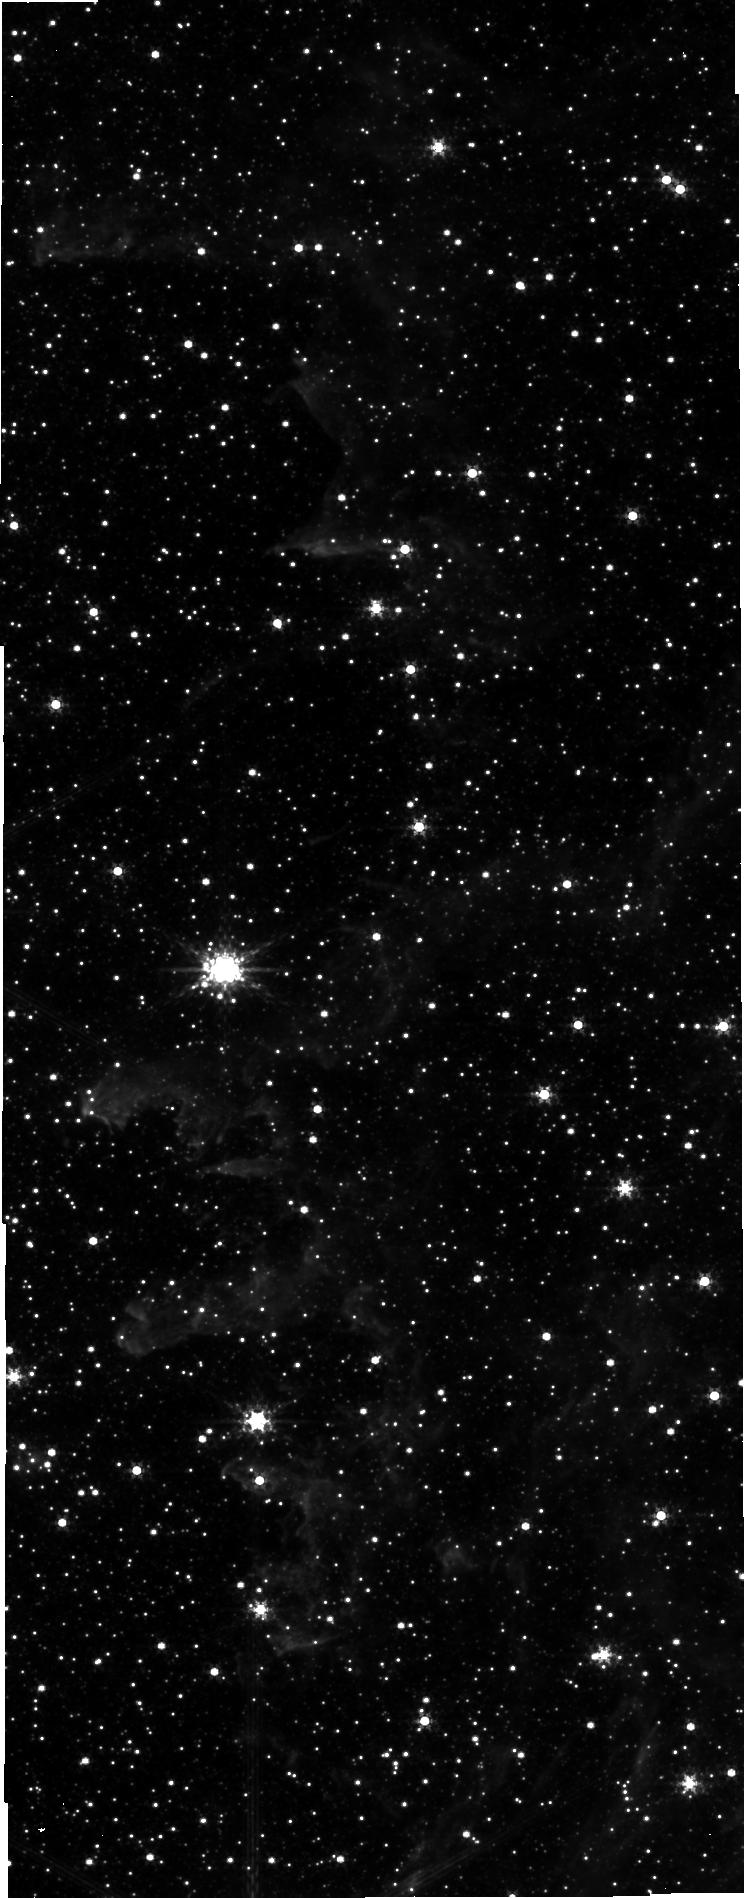
Target: SICKLE-NIR-POS. Instrument: NIRCAM. Filter: F335M. Exposure: 7 min. Observation ID: jw03958-o007_t005_nircam_clear-f335m-sub640

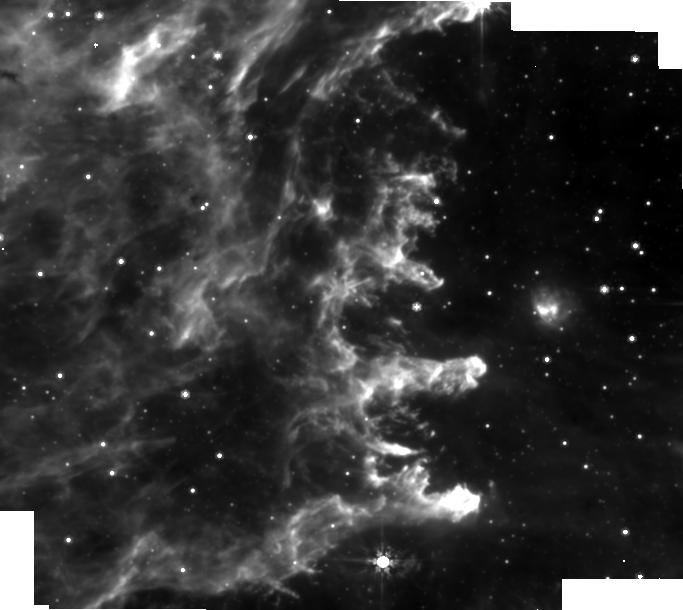
Target: SICKLE-MIRI-POS1. Instrument: MIRI. Filter: F770W. Exposure: 2 min. Observation ID: jw03958-o001_t001_miri_f770w-brightsky

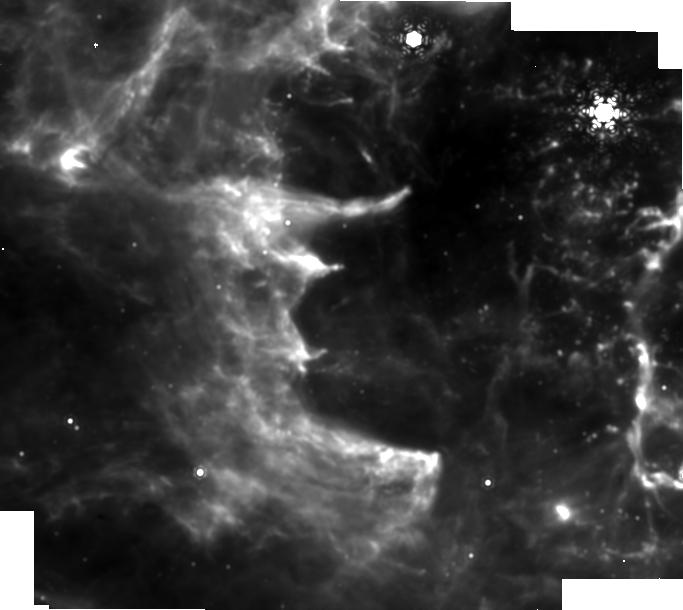
Target: SICKLE-MIRI-POS2. Instrument: MIRI. Filter: F1130W. Exposure: 2 min. Observation ID: jw03958-o002_t002_miri_f1130w-brightsky

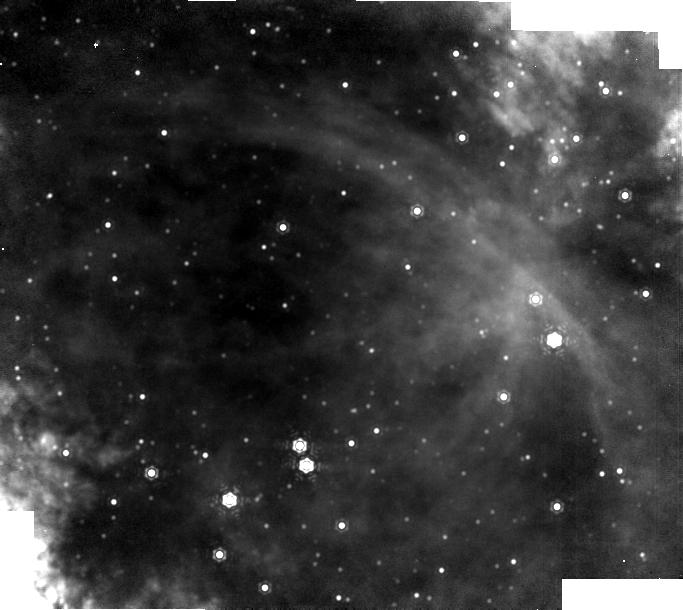
Target: SICKLE-MIR-BACKGROUND. Instrument: MIRI. Filter: F1130W. Exposure: 2 min. Observation ID: jw03958-o003_t003_miri_f1130w-brightsky

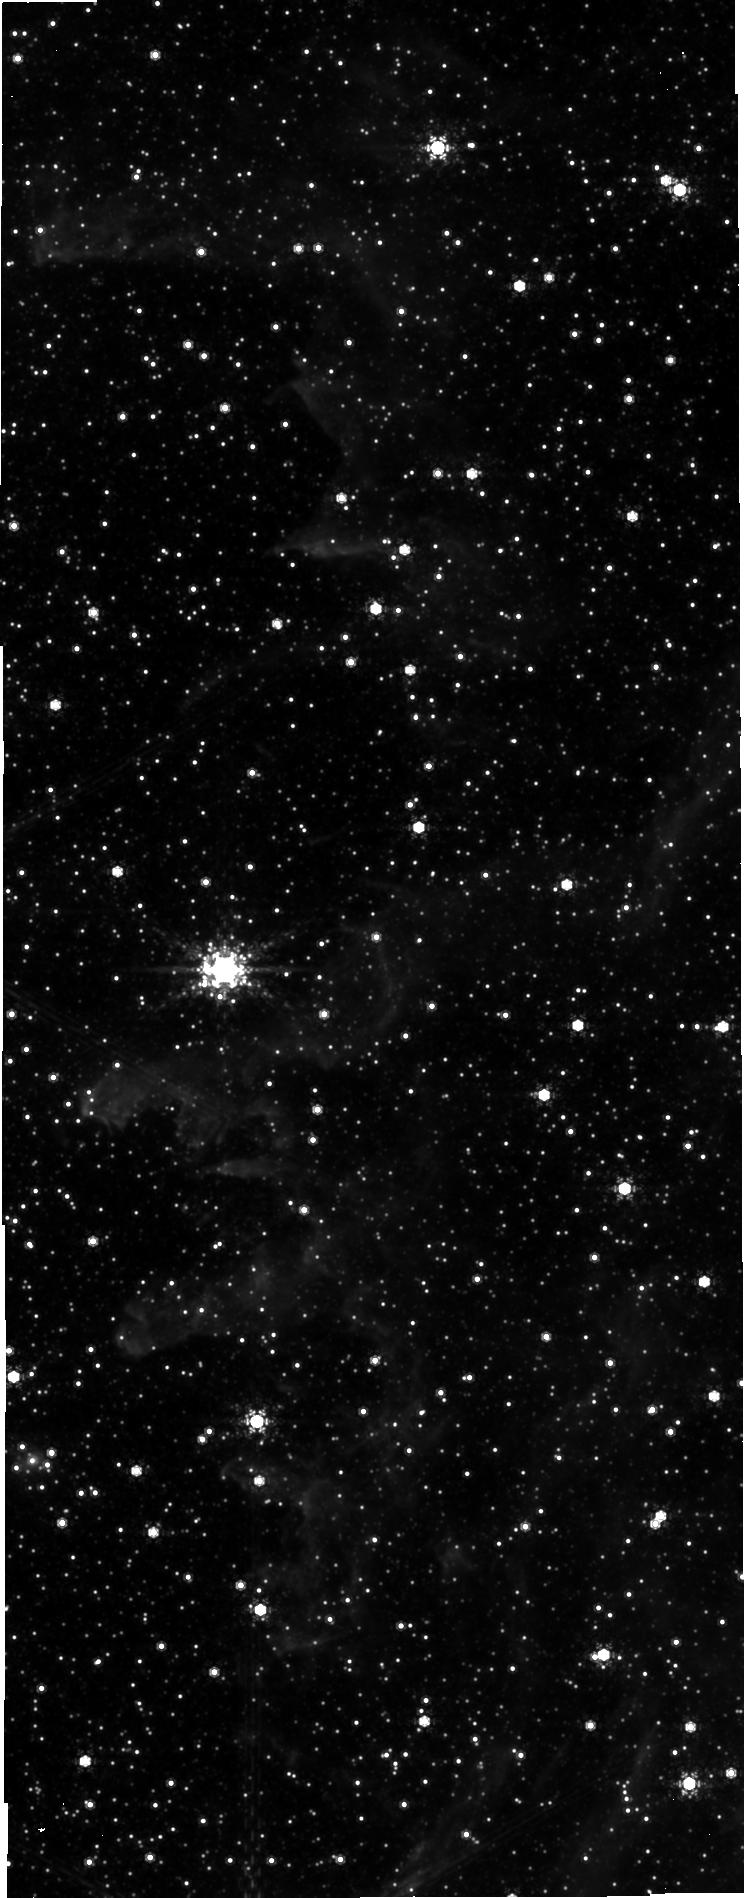
Target: SICKLE-NIR-POS. Instrument: NIRCAM. Filter: F480M. Exposure: 7 min. Observation ID: jw03958-o007_t005_nircam_clear-f480m-sub640

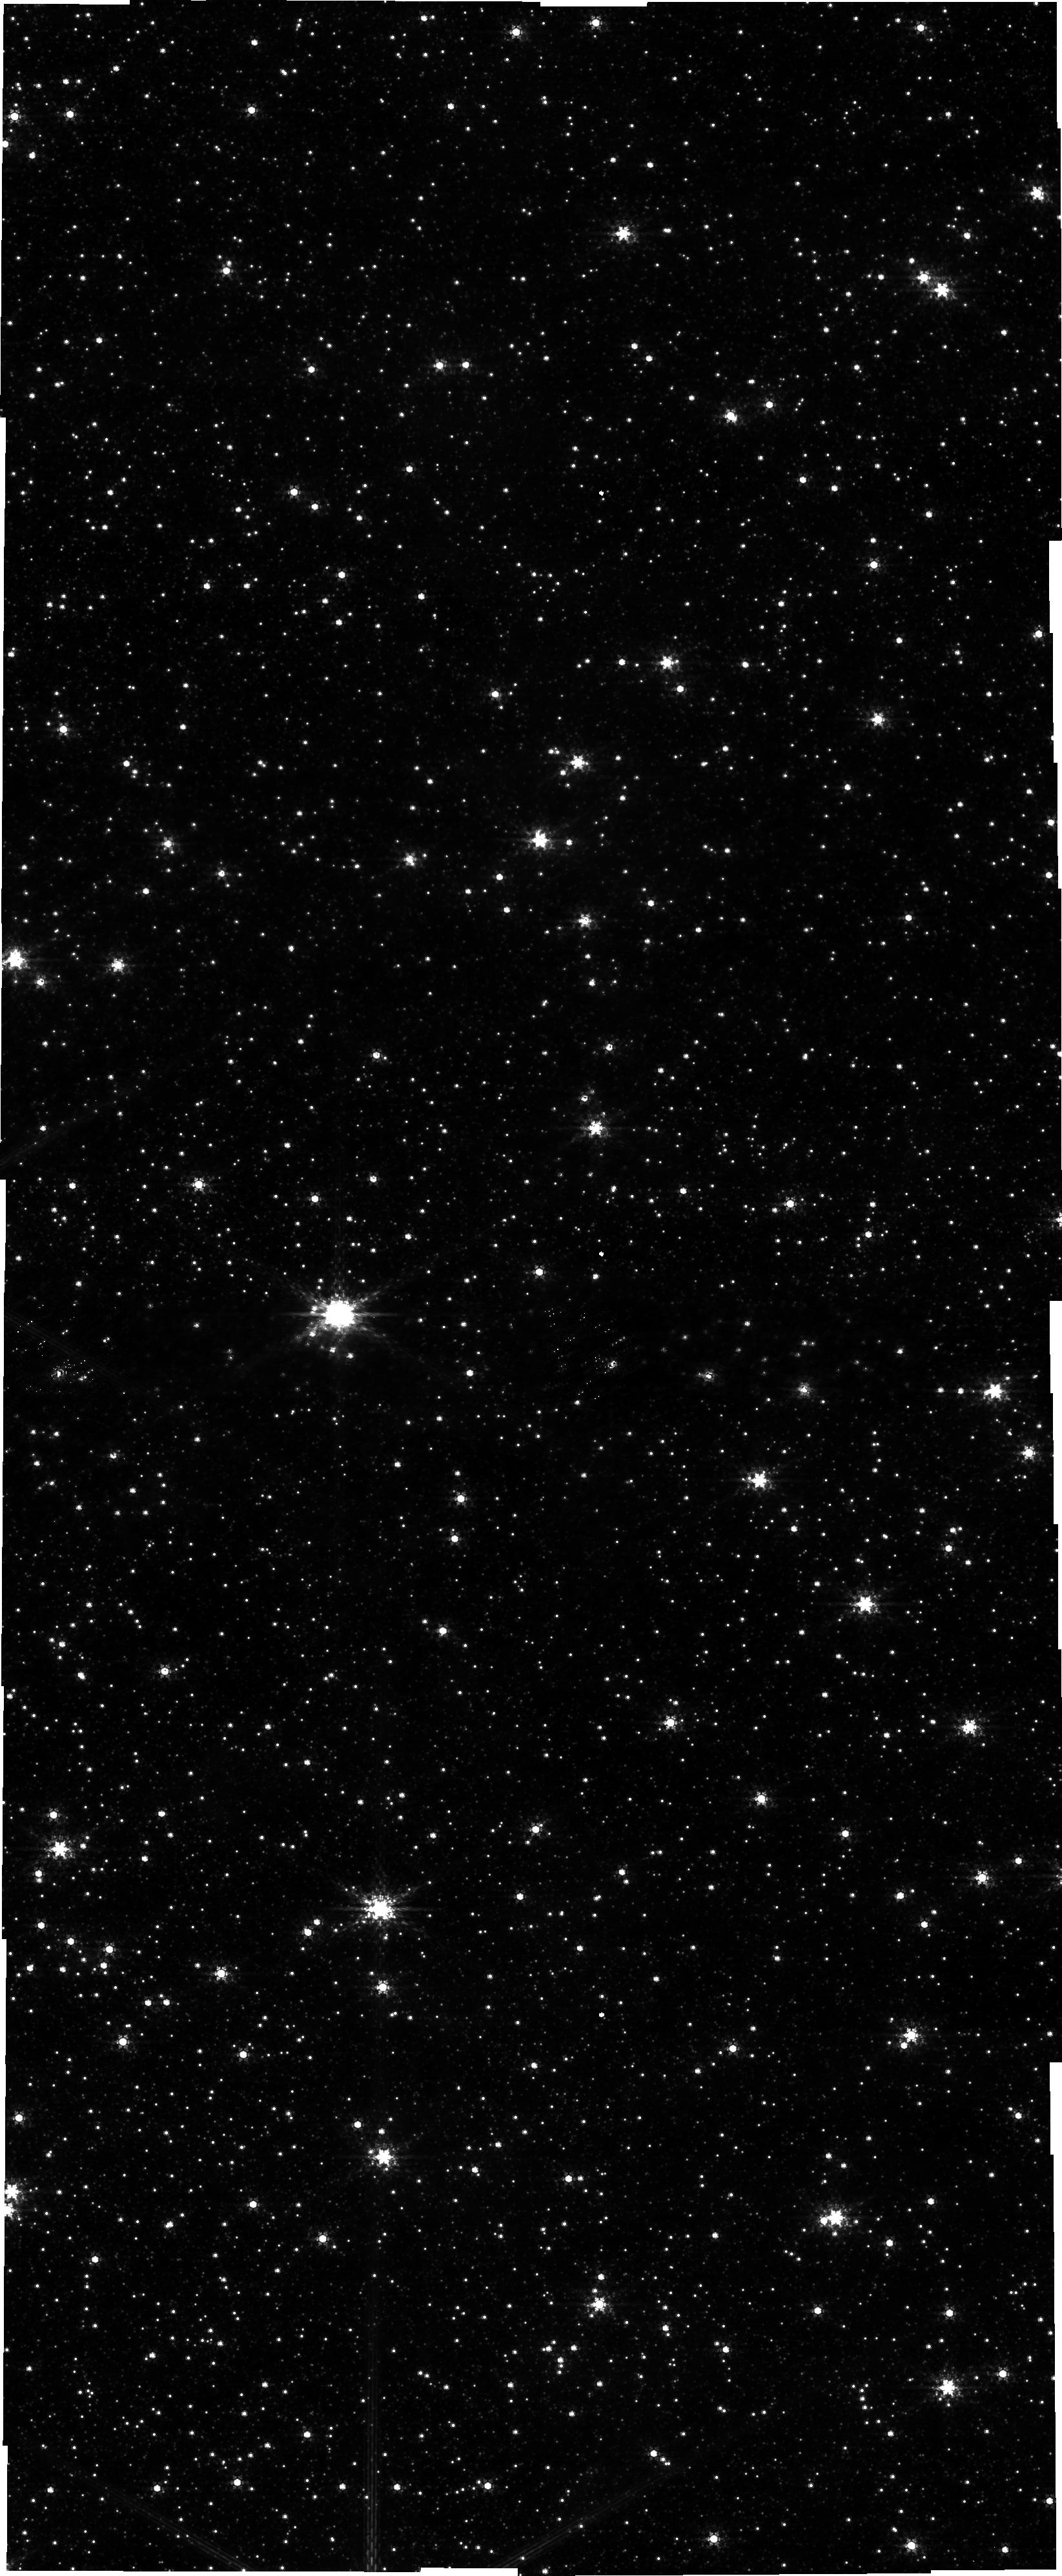
Target: SICKLE-NIR-POS. Instrument: NIRCAM. Filter: F210M. Exposure: 7 min. Observation ID: jw03958-o007_t005_nircam_clear-f210m-sub640

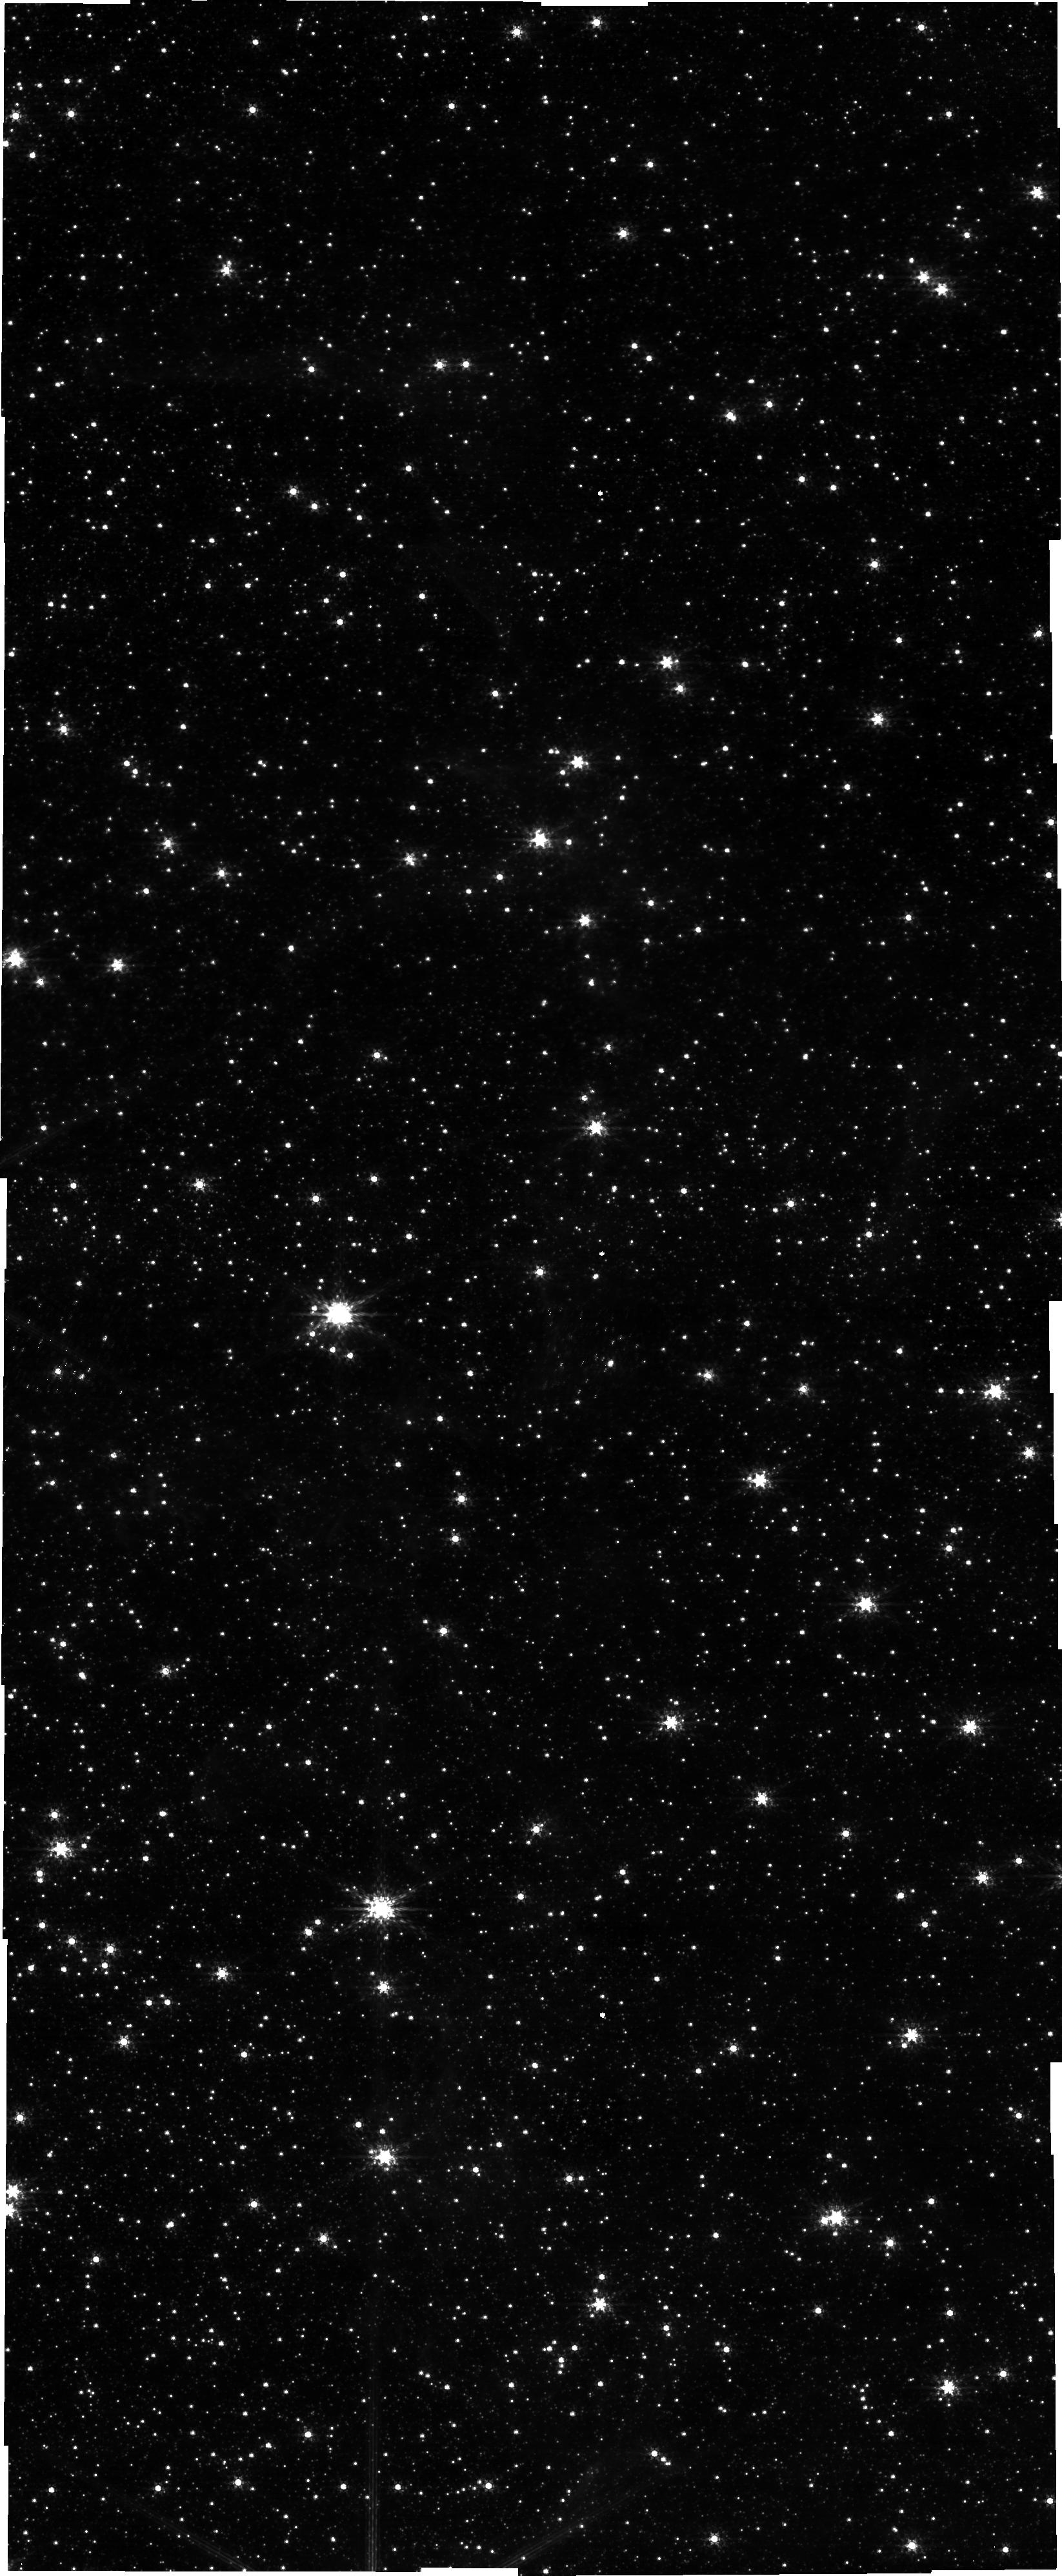
Target: SICKLE-NIR-POS. Instrument: NIRCAM. Filter: F182M. Exposure: 7 min. Observation ID: jw03958-o007_t005_nircam_clear-f182m-sub640

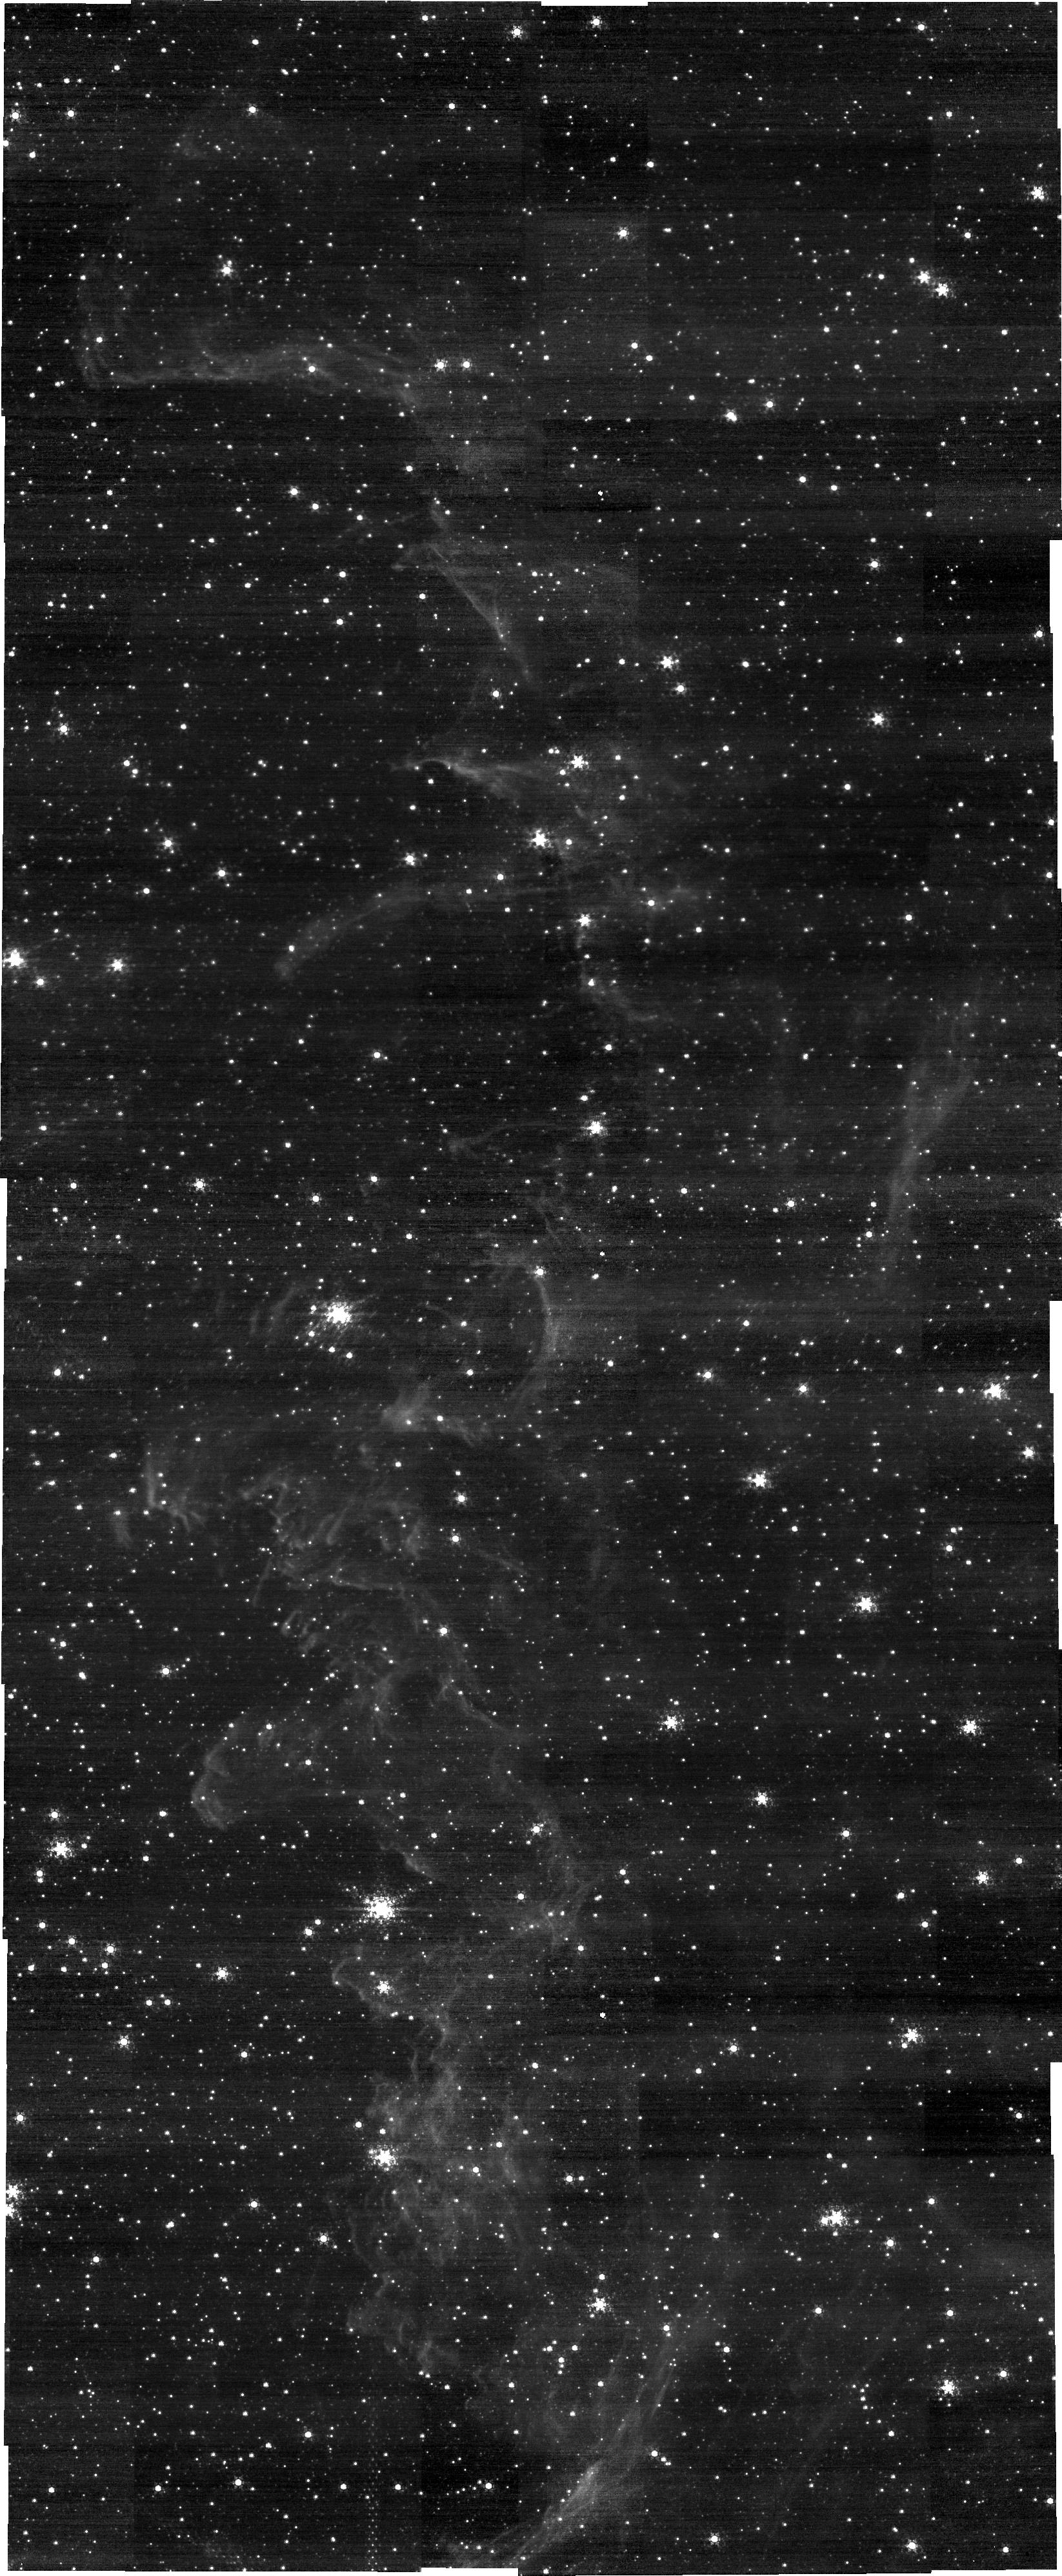
Target: SICKLE-NIR-POS. Instrument: NIRCAM. Filter: F187N. Exposure: 7 min. Observation ID: jw03958-o007_t005_nircam_clear-f187n-sub640

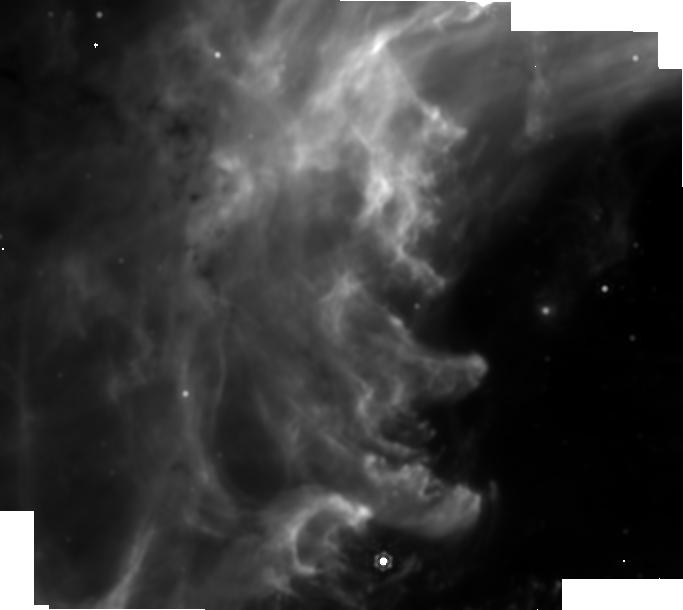
Target: SICKLE-MIRI-POS1. Instrument: MIRI. Filter: F1500W. Exposure: 2 min. Observation ID: jw03958-o001_t001_miri_f1500w-brightsky

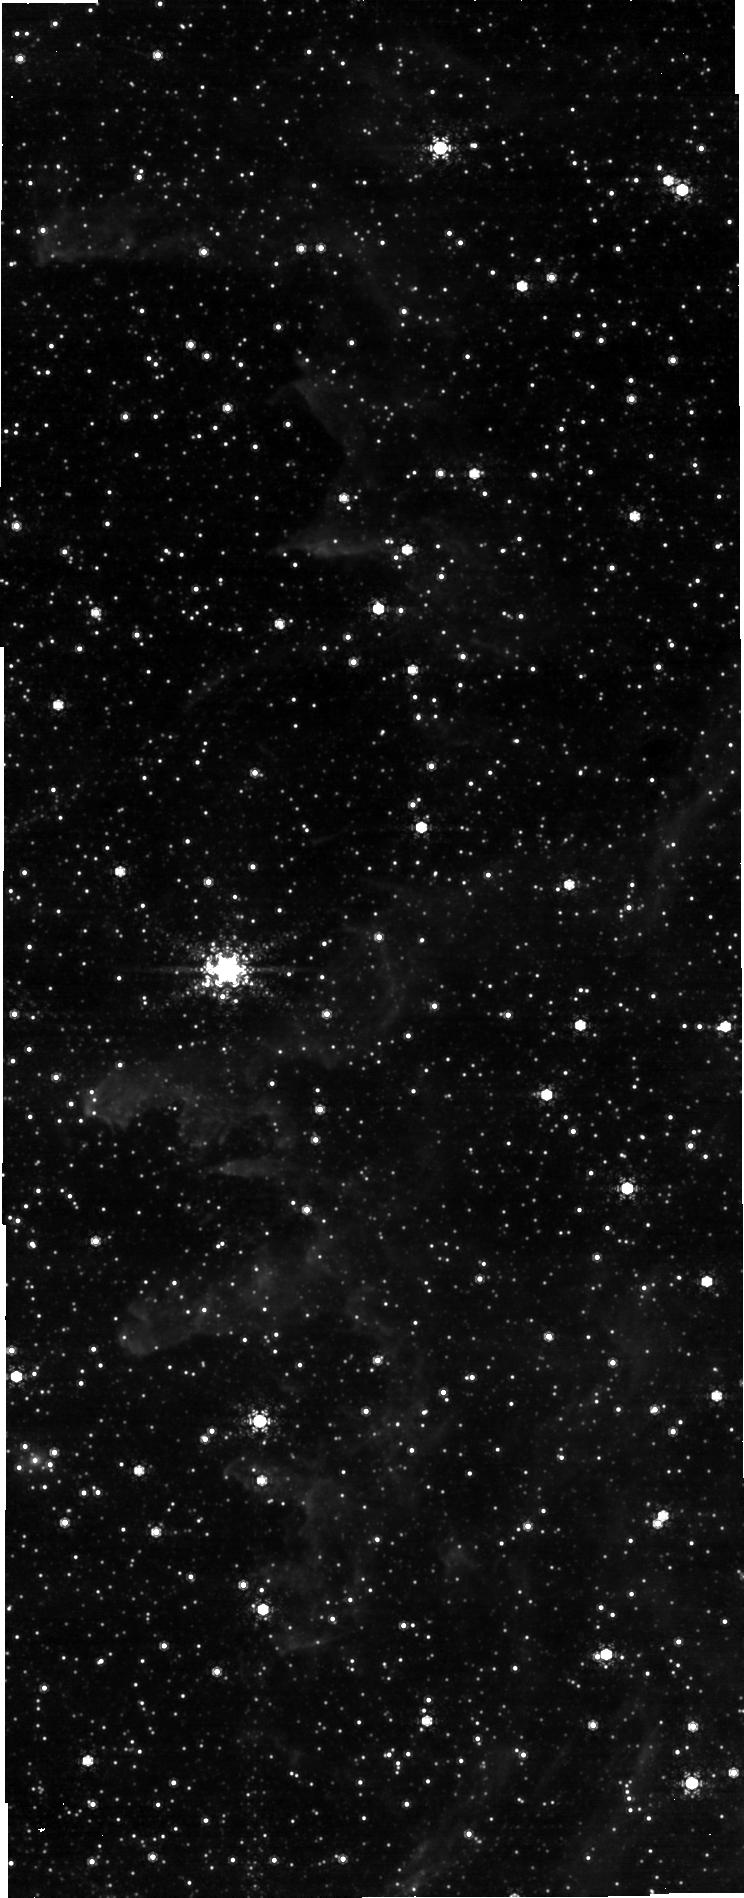
Target: SICKLE-NIR-POS. Instrument: NIRCAM. Filter: F444W+F470N. Exposure: 7 min. Observation ID: jw03958-o007_t005_nircam_f444w-f470n-sub640

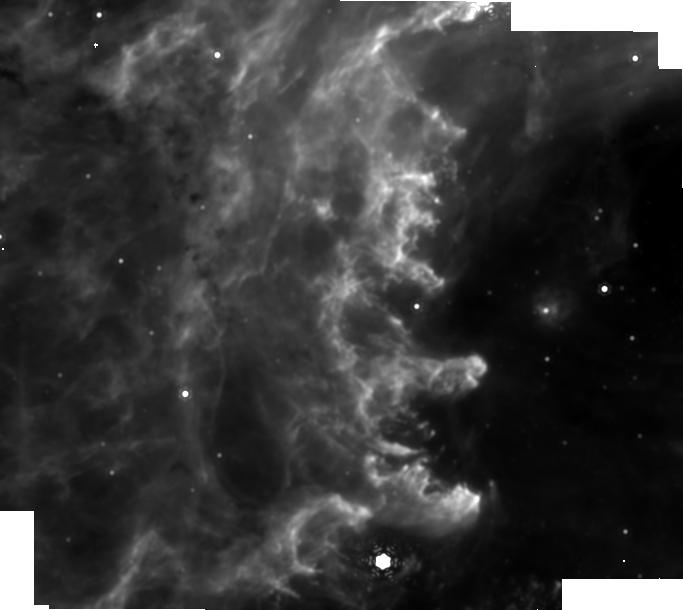
Target: SICKLE-MIRI-POS1. Instrument: MIRI. Filter: F1130W. Exposure: 2 min. Observation ID: jw03958-o001_t001_miri_f1130w-brightsky

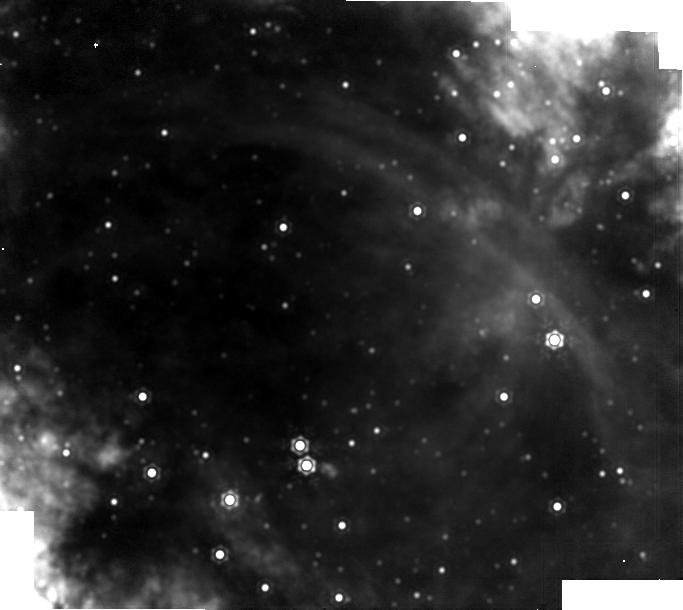
Target: SICKLE-MIR-BACKGROUND. Instrument: MIRI. Filter: F1500W. Exposure: 2 min. Observation ID: jw03958-o003_t003_miri_f1500w-brightsky

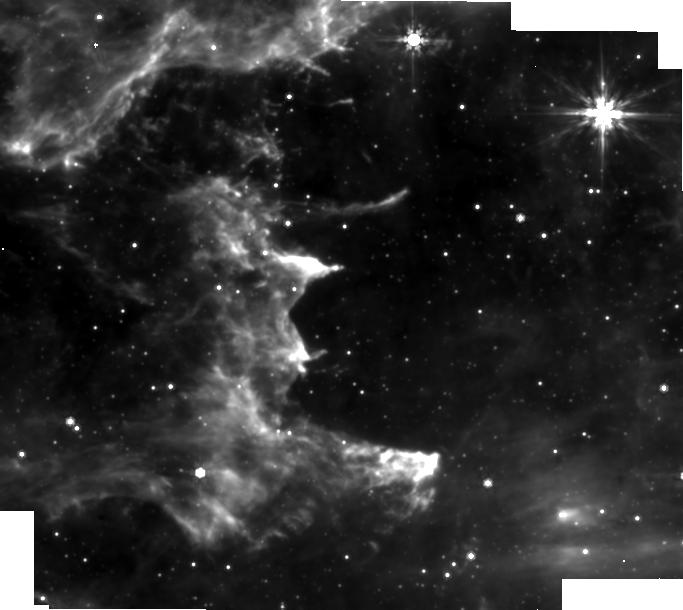
Target: SICKLE-MIRI-POS2. Instrument: MIRI. Filter: F770W. Exposure: 2 min. Observation ID: jw03958-o002_t002_miri_f770w-brightsky

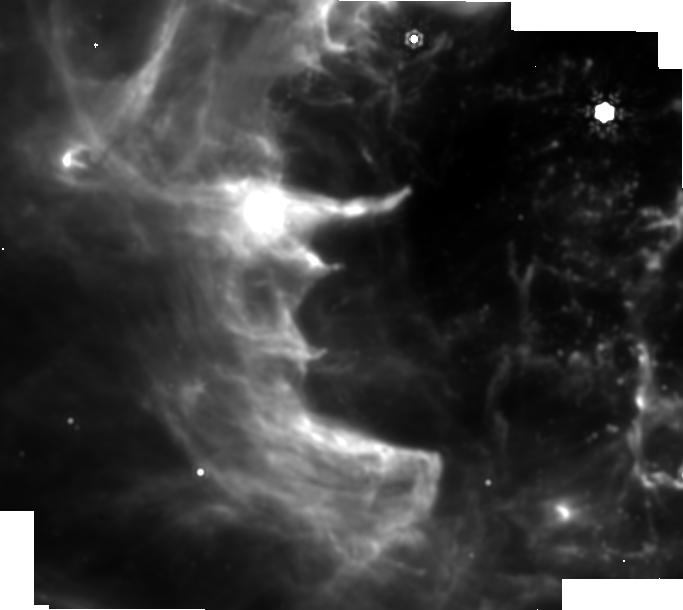
Target: SICKLE-MIRI-POS2. Instrument: MIRI. Filter: F1500W. Exposure: 2 min. Observation ID: jw03958-o002_t002_miri_f1500w-brightsky

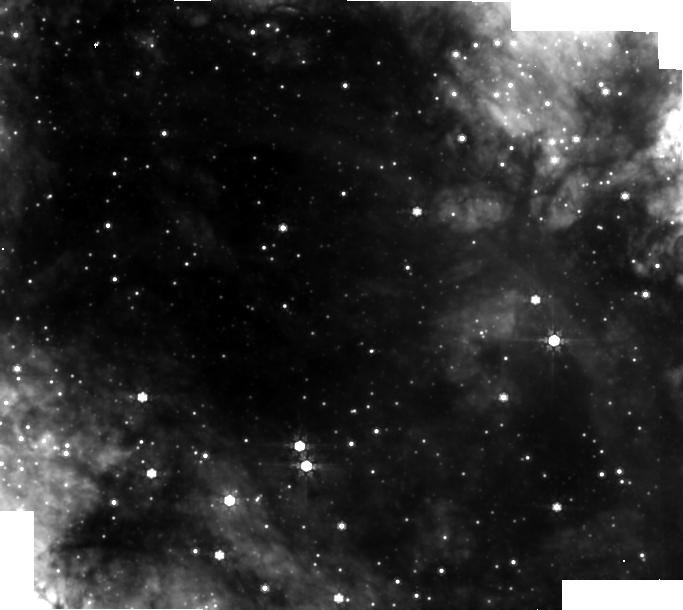
Target: SICKLE-MIR-BACKGROUND. Instrument: MIRI. Filter: F770W. Exposure: 2 min. Observation ID: jw03958-o003_t003_miri_f770w-brightsky

The Sickle: Pillars of Creation in the Galactic Center (PI: Cotera, Angela S)

As H II regions expand into their natal molecular clouds, they often create bubbles whose rims contain bright ionization fronts that are often further sculpted into features similar to the beautiful and iconic "Pillars of Creation" first observed in stunning detail by HST, and recently revisited by JWST. Models confirm that these features are sites of current star formation, but questions remain as to whether the stars forming there have been triggered or are simply being revealed as their surrounding cloud is eroded away. Very high-resolution images from nearby regions have enabled these models to be rigorously tested, but for a limited range of environmental conditions. The center of the Milky Way contains some of the most extreme conditions for star formation in the Galaxy, similar to starburst galaxies but observable at spatial resolutions unachievable elsewhere. The unique combination of environmental conditions and proximity makes the Galactic Center an ideal laboratory for testing theories of star formation, which often fail in this enigmatic region. Only one Galactic Center H II region, known as the Sickle, contains structures analogous to the ionic pillars. Until JWST, it has been impossible to observe these features with sufficient resolution to fully explore their nature as possible sites of triggered low mass star formation. We propose to obtain NIRcam and MIRI images of the Sickle pillars. When combined with recent advances in theoretical models, the proposed observations will enable us to address two essential unresolved questions of star formation in the Galactic Center: Is there triggered star formation? Is low mass star formation suppressed?